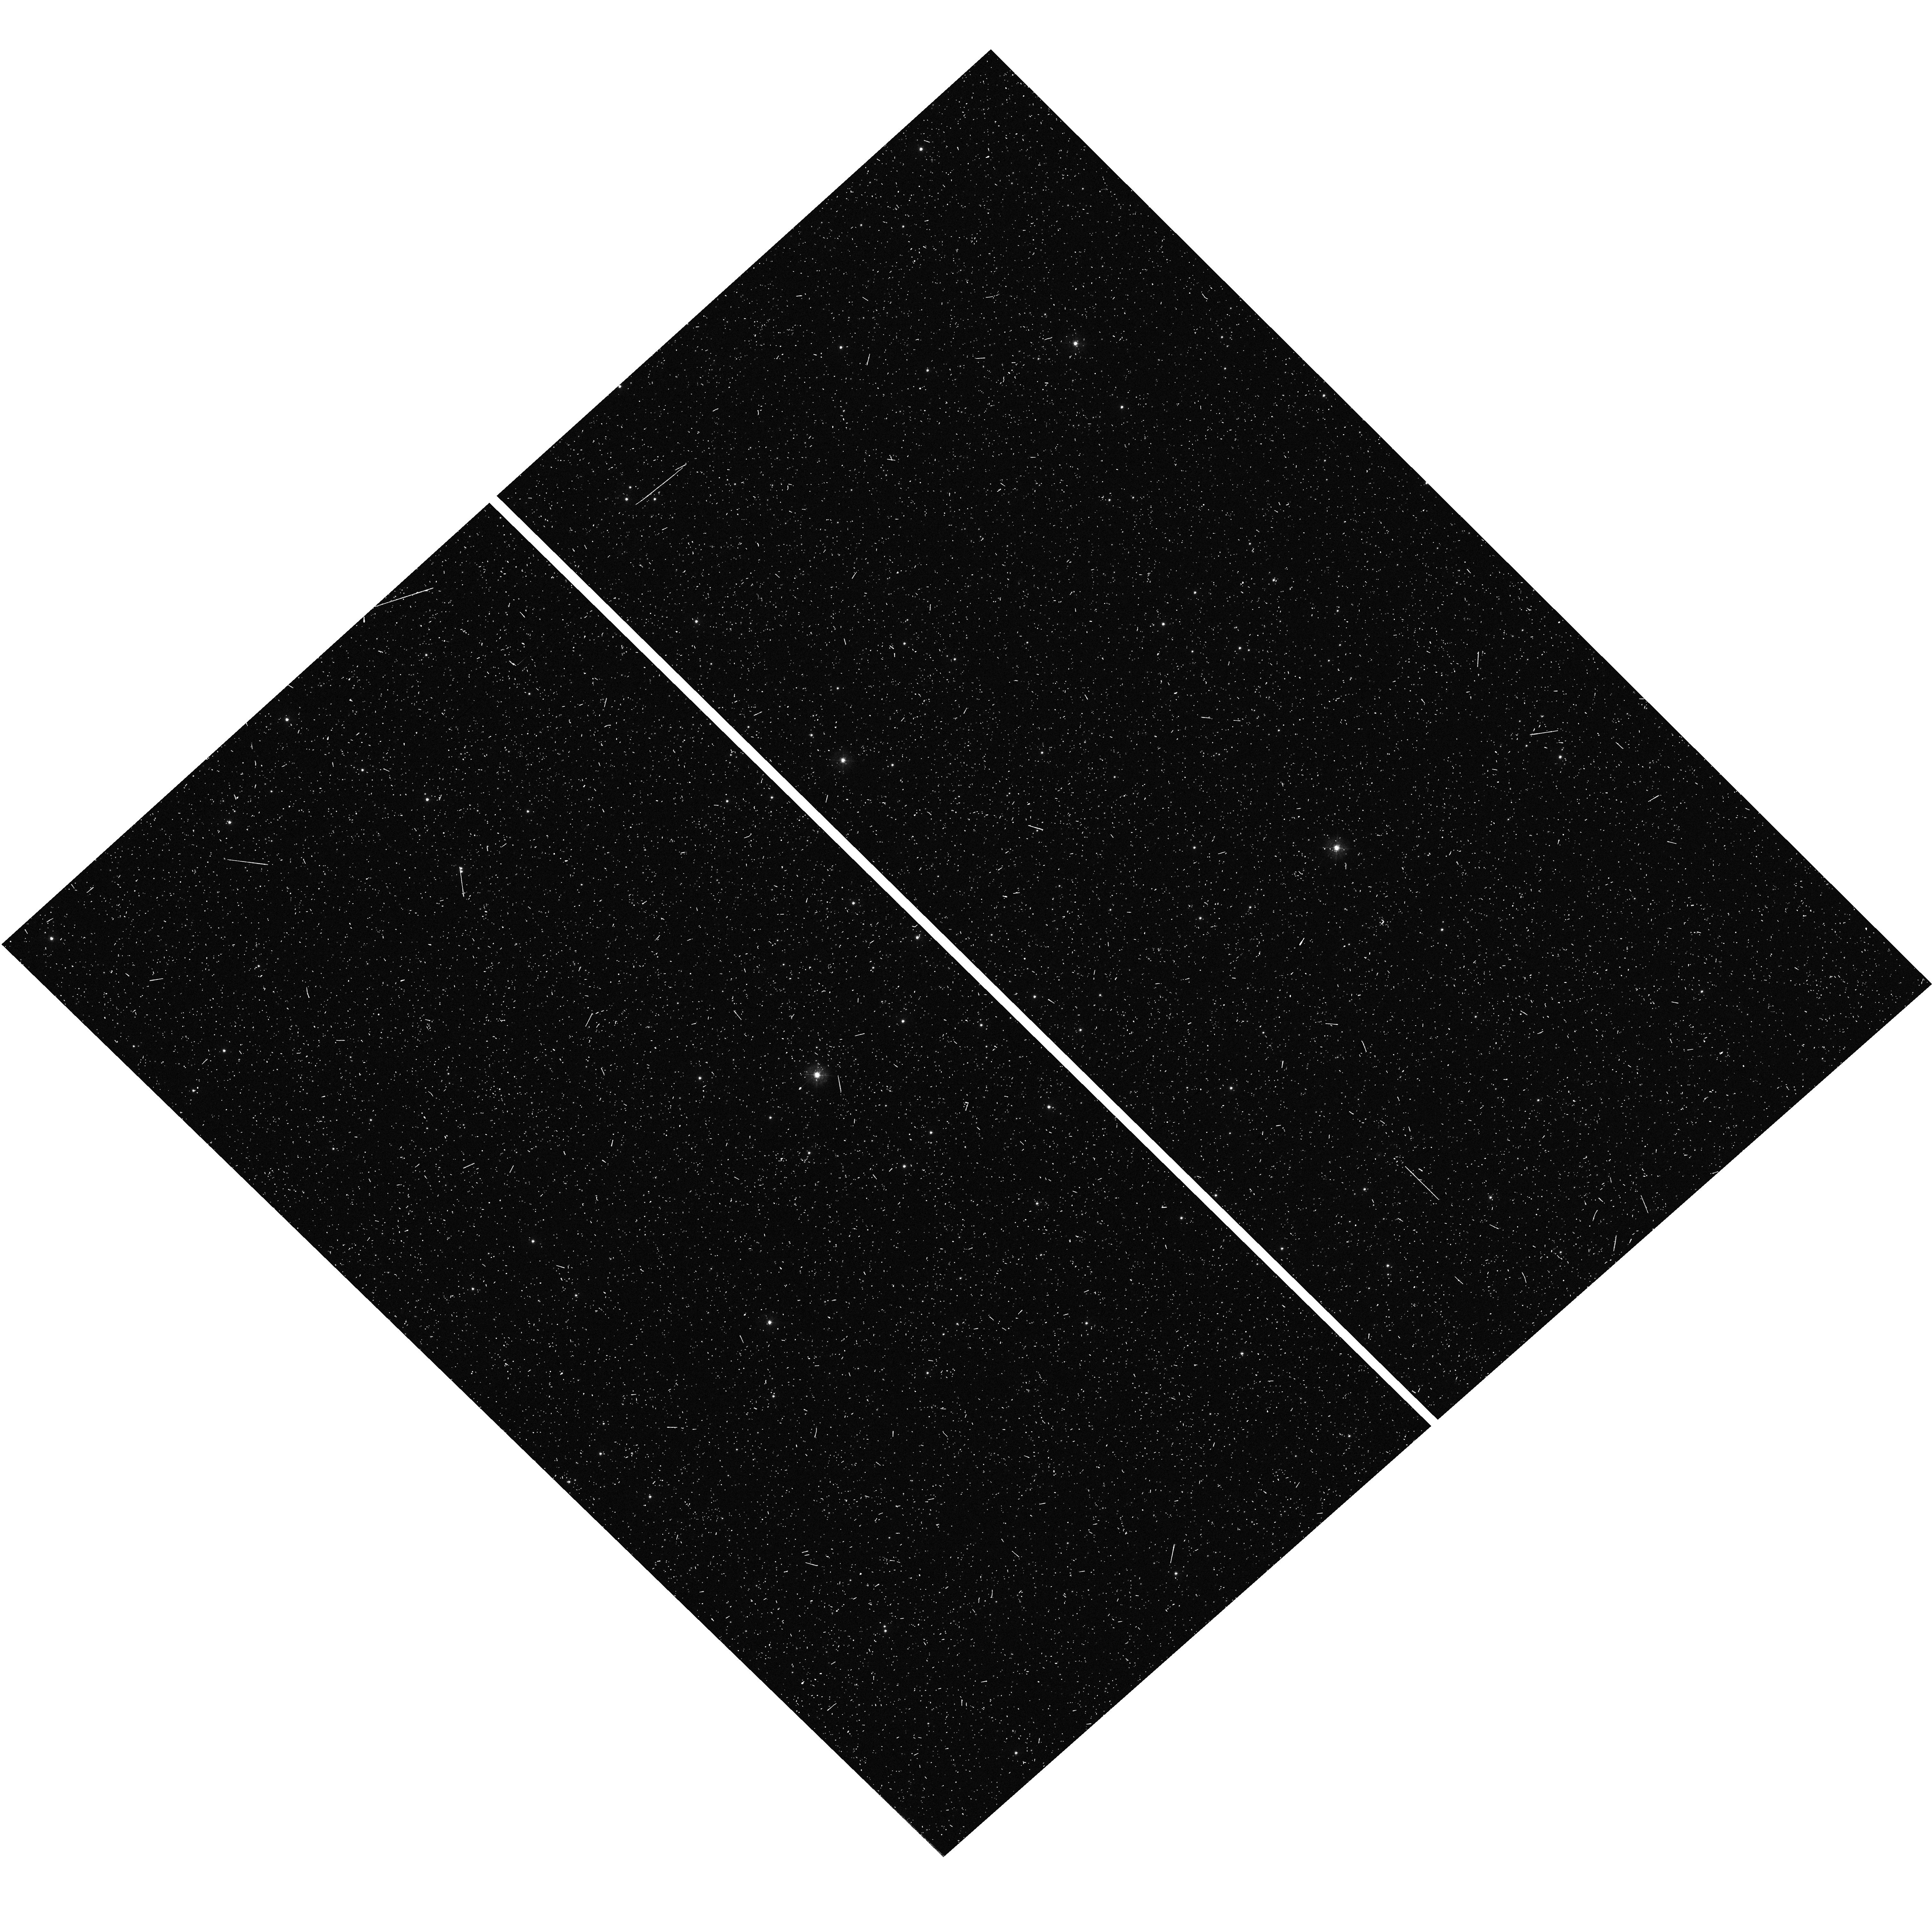
Target: CL-TERZAN-8. Instrument: WFC3/UVIS. Filter: F336W. Exposure: 13 min. Observation ID: hst_17075_53_wfc3_uvis_f336w_iey753

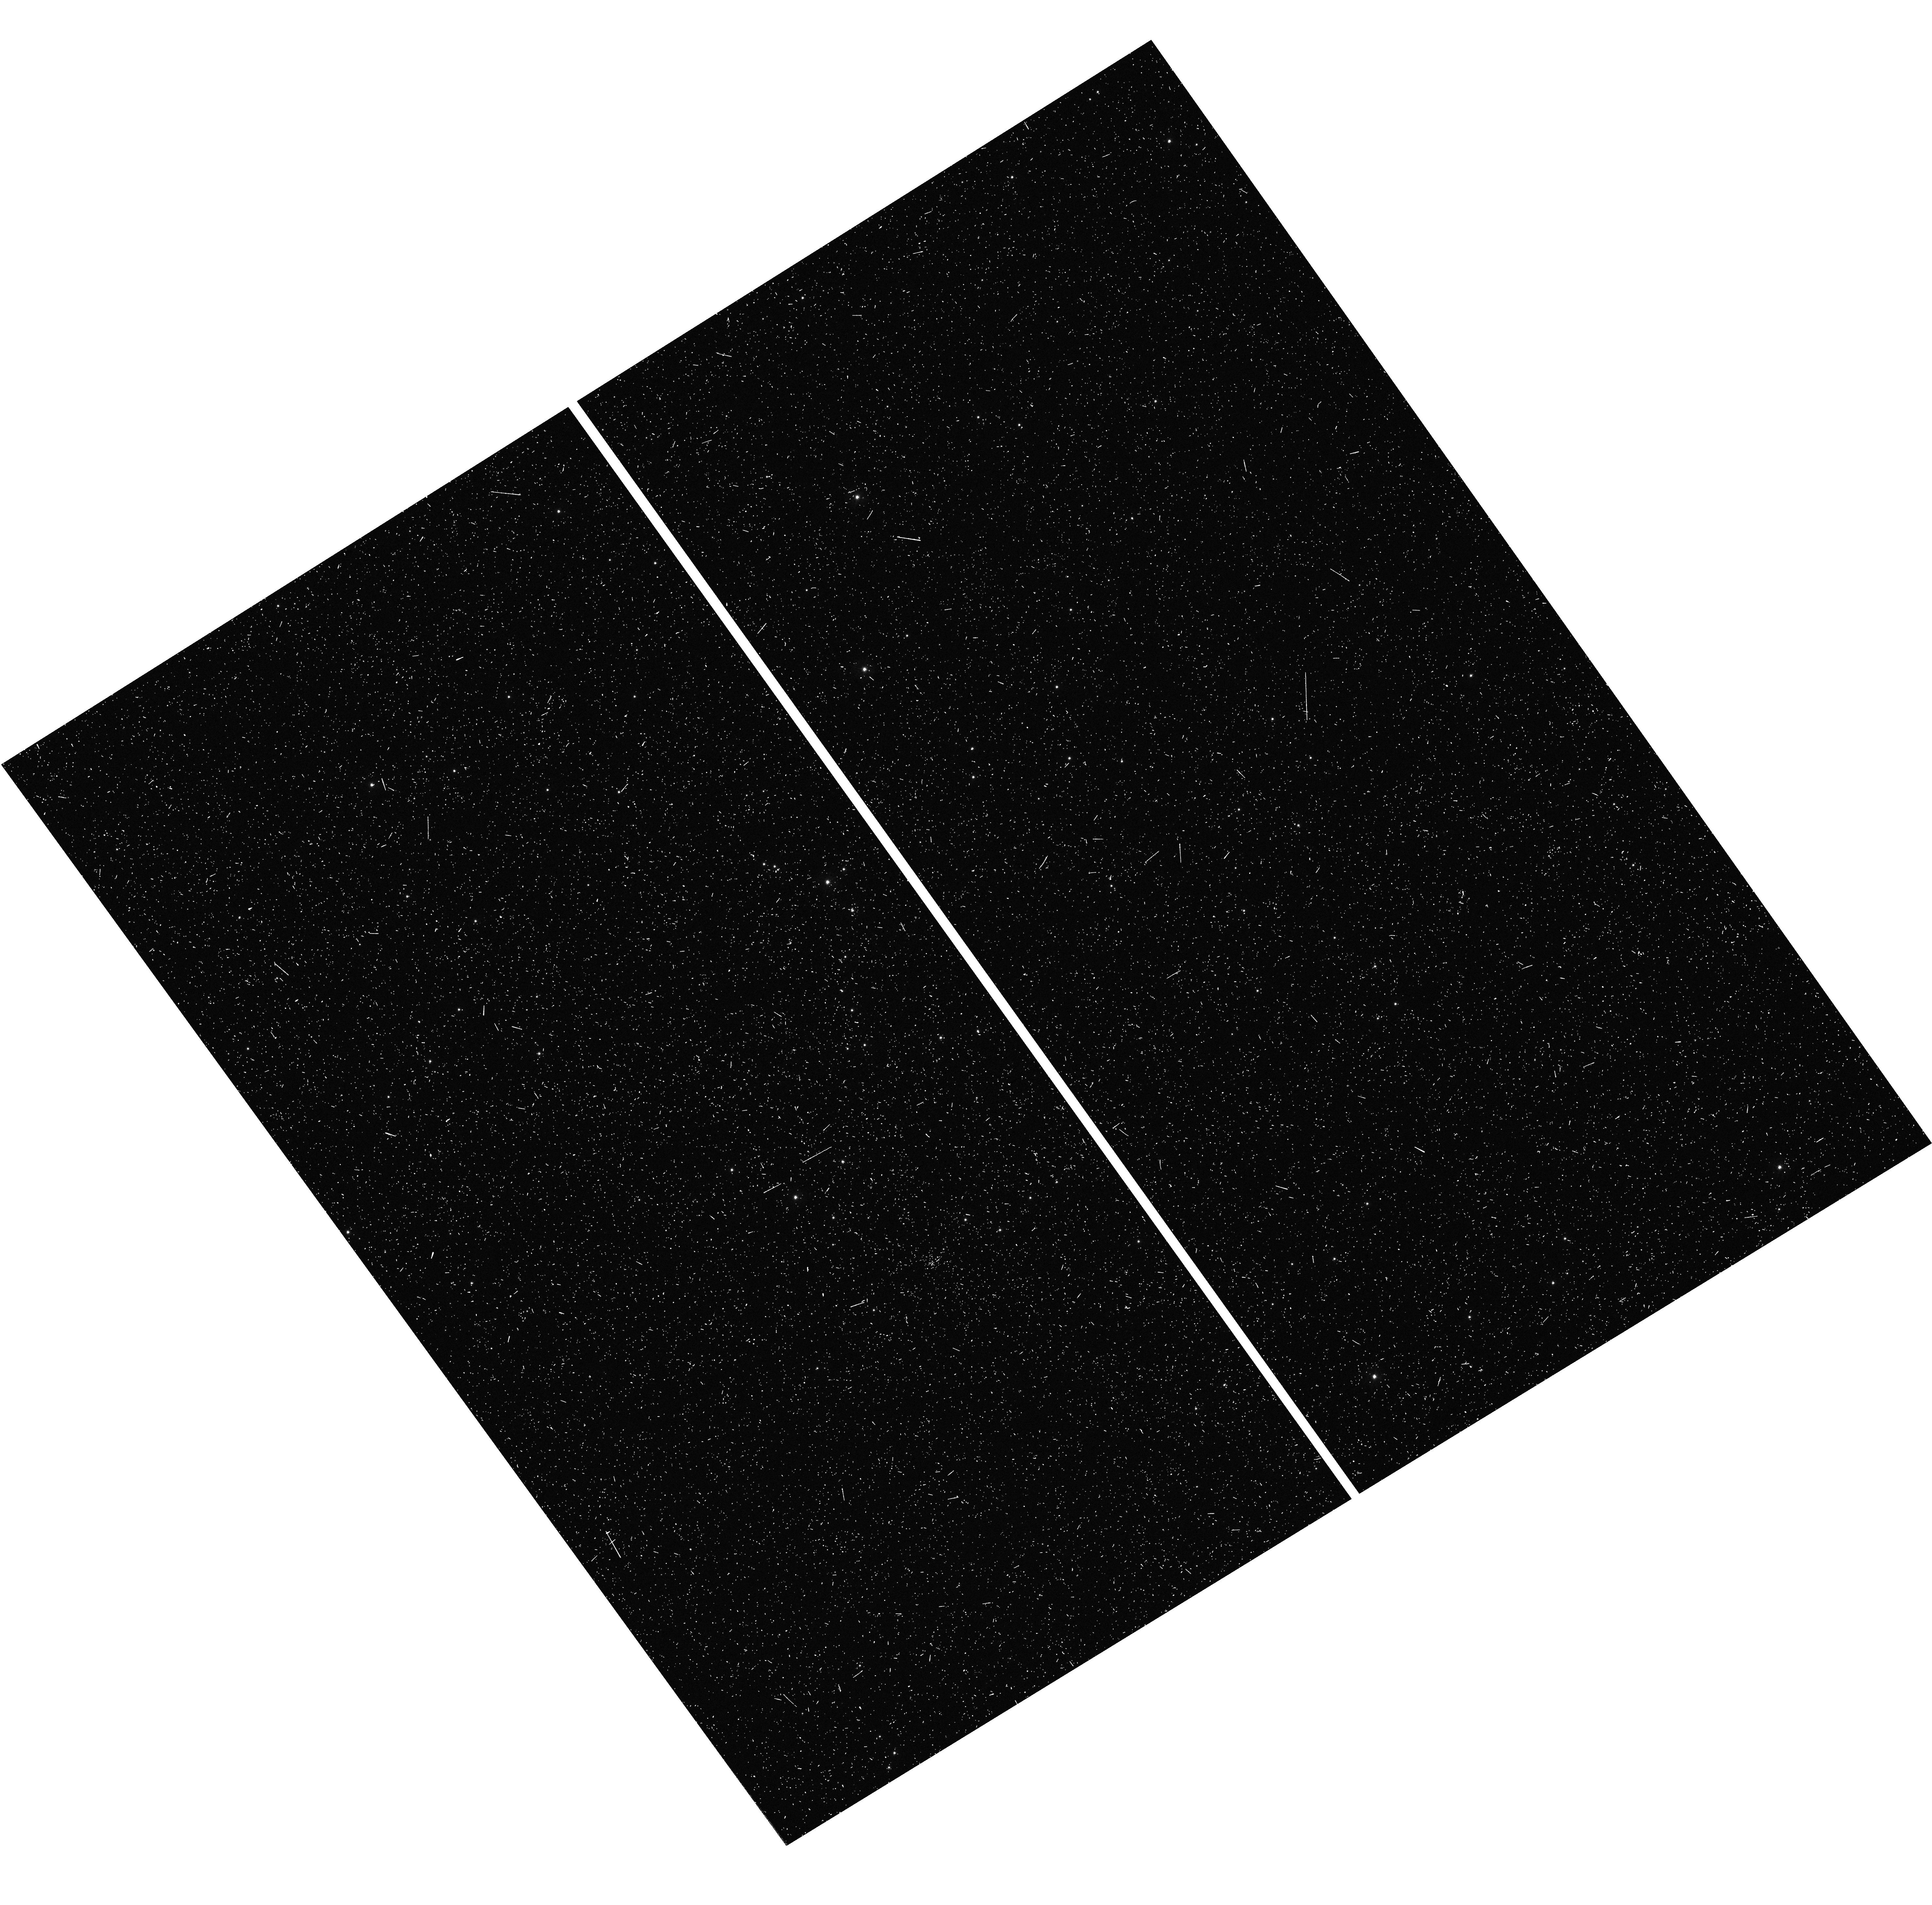
Target: CL-ARP-2. Instrument: WFC3/UVIS. Filter: F336W. Exposure: 13 min. Observation ID: hst_17075_03_wfc3_uvis_f336w_iey703

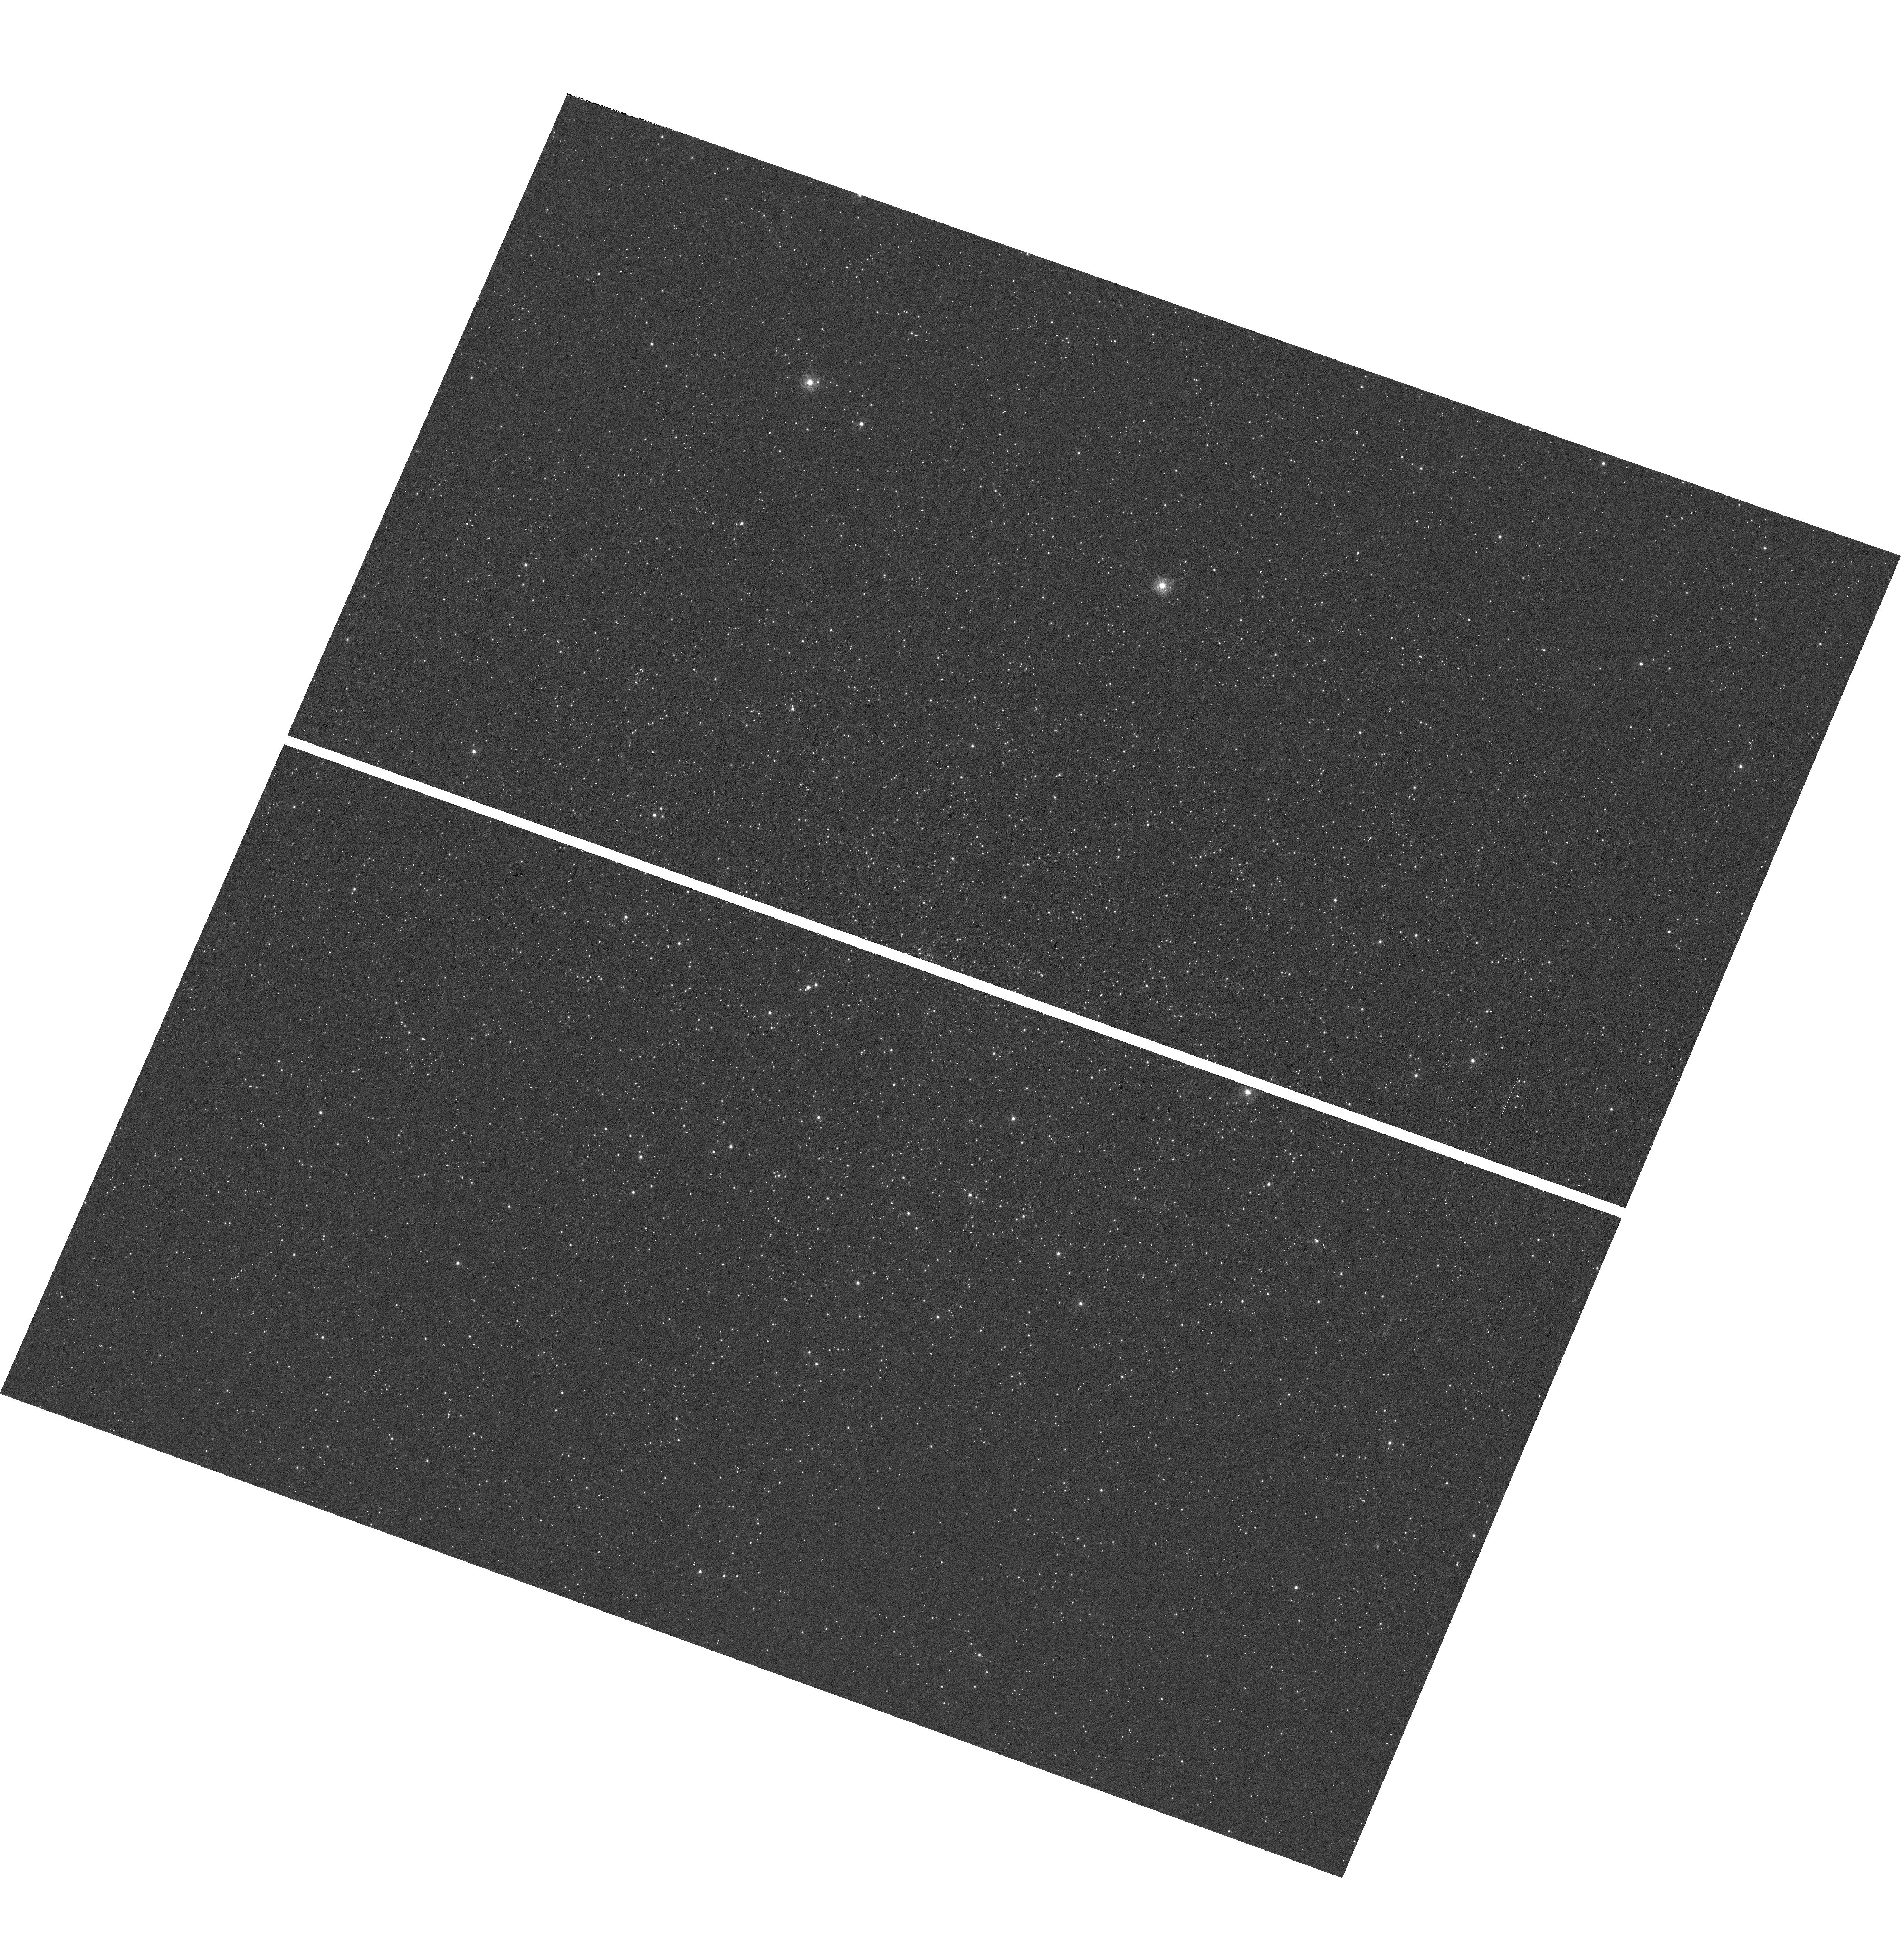
Target: C-1235-509. Instrument: WFC3/UVIS. Filter: F275W. Exposure: 47 min. Observation ID: hst_17075_31_wfc3_uvis_f275w_iey731

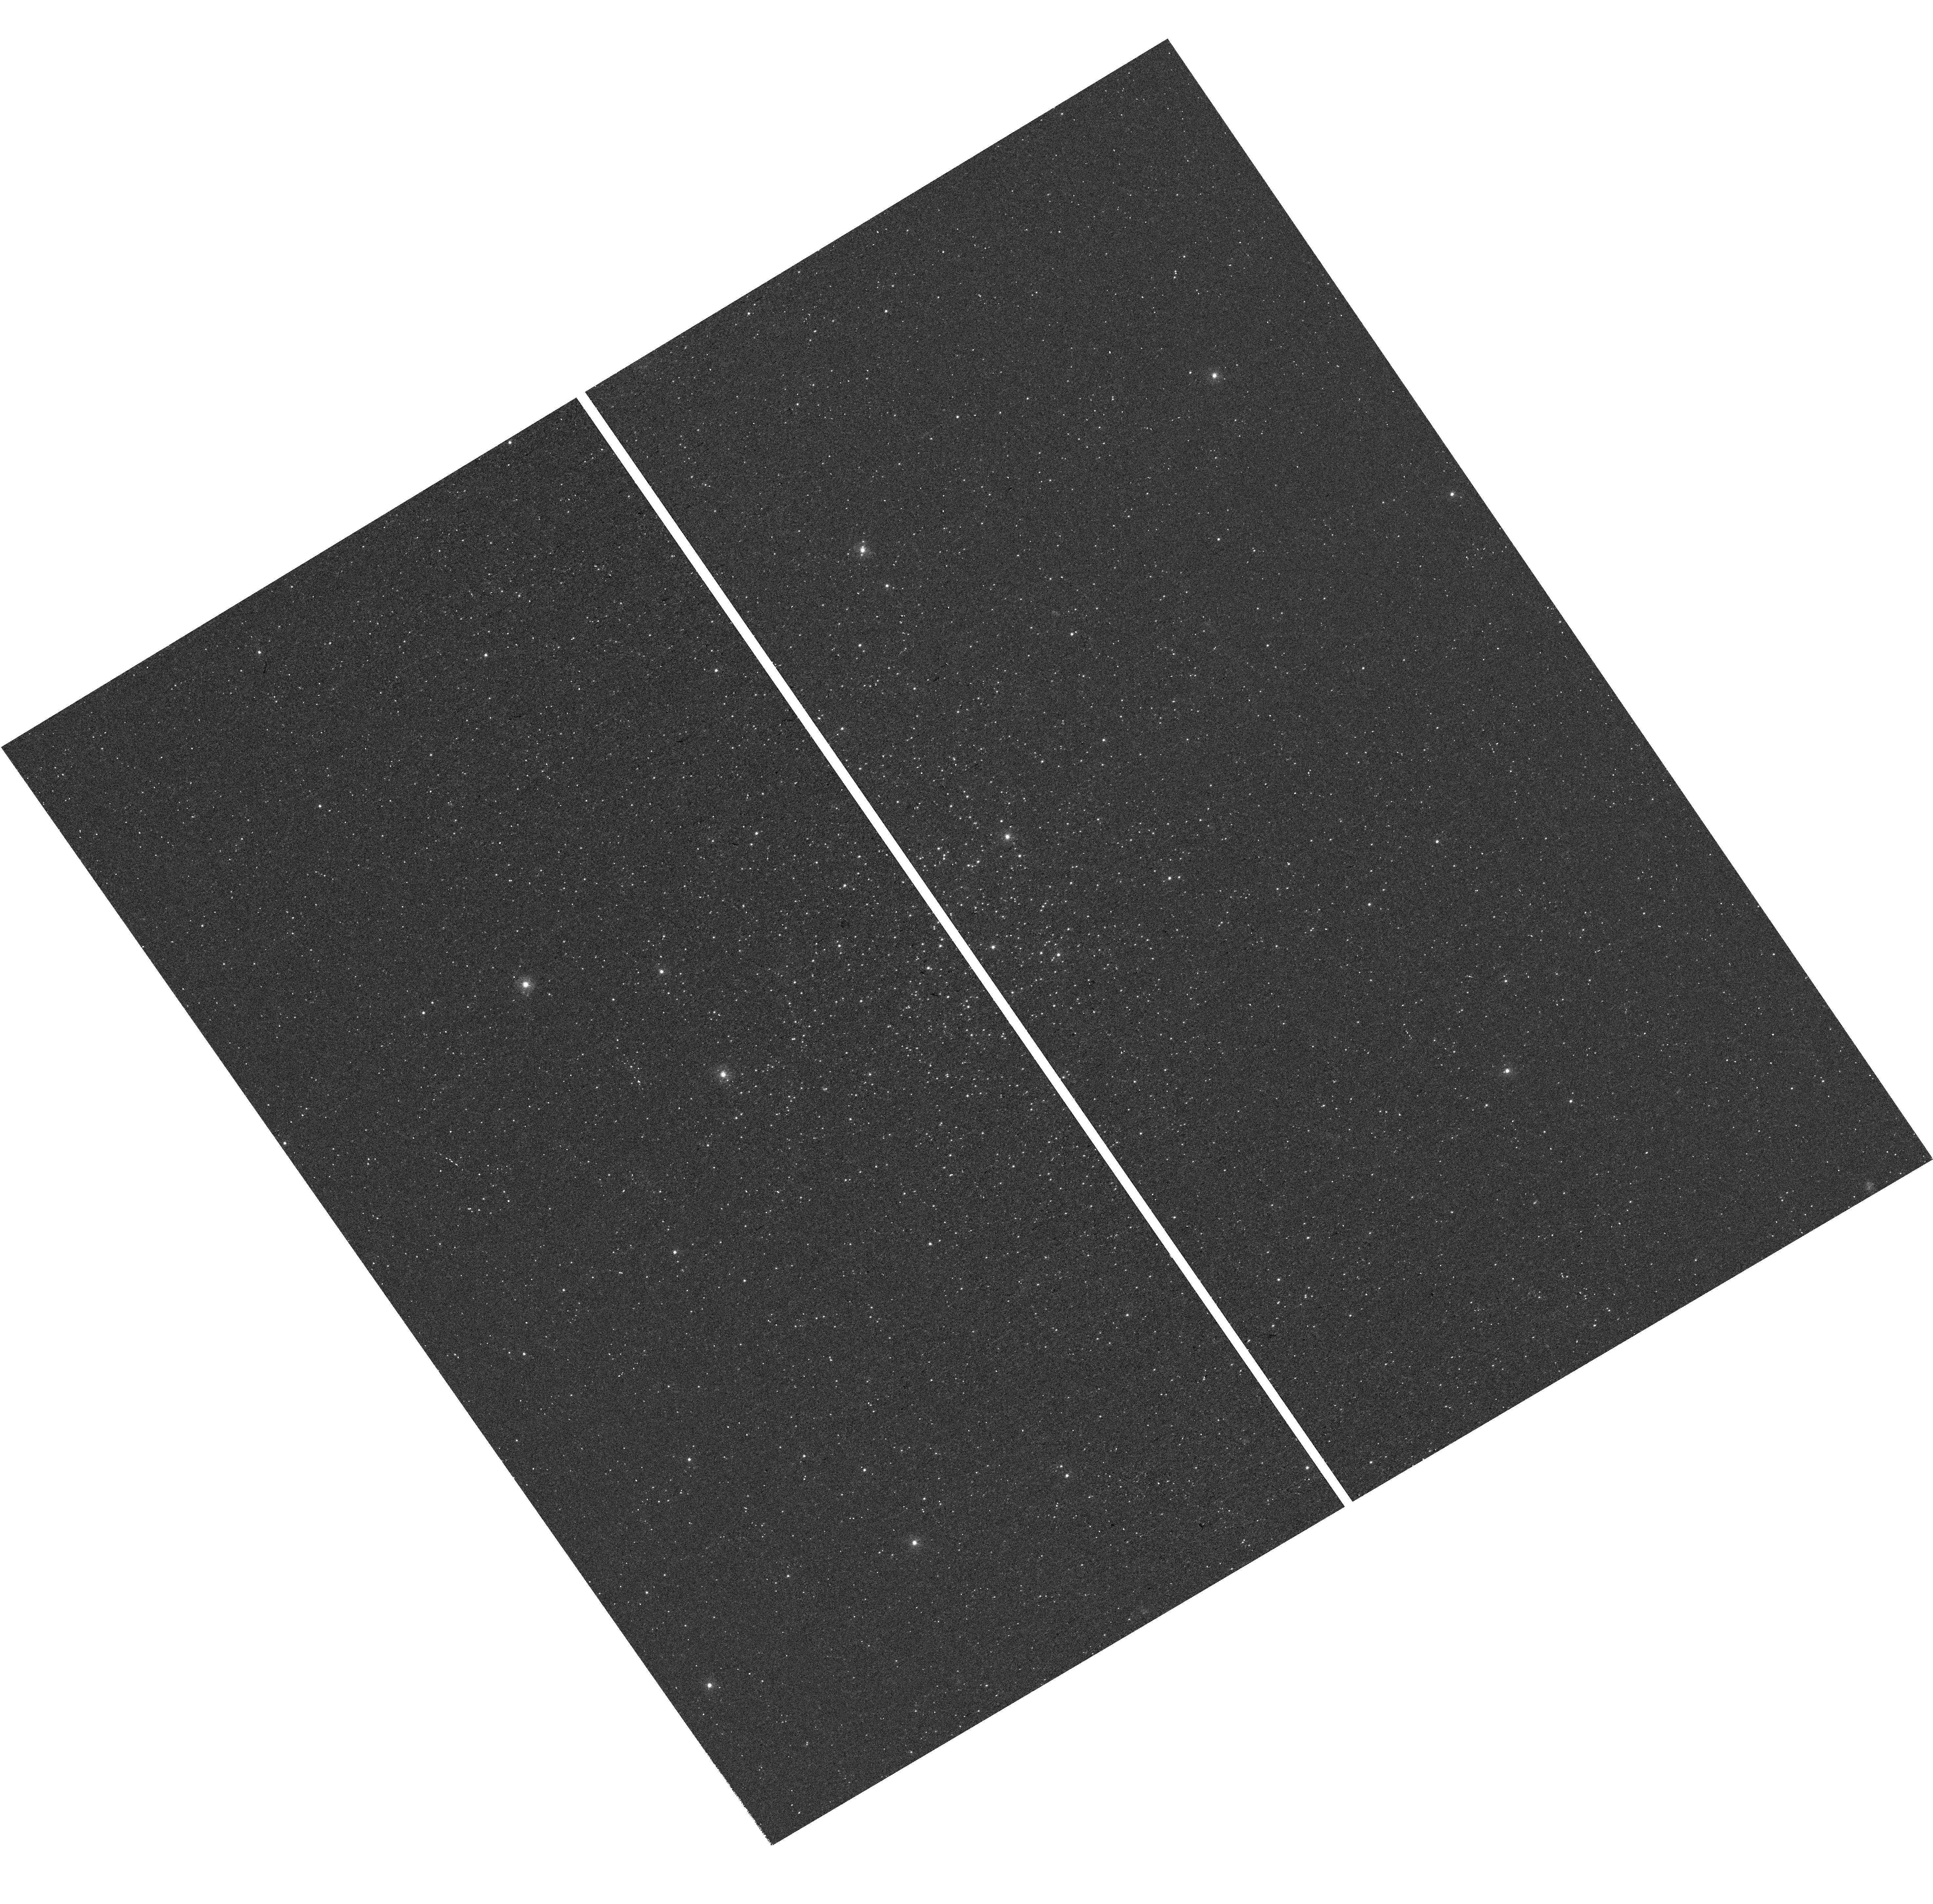
Target: CL-TERZAN-7. Instrument: WFC3/UVIS. Filter: F275W. Exposure: 44 min. Observation ID: hst_17075_42_wfc3_uvis_f275w_iey742

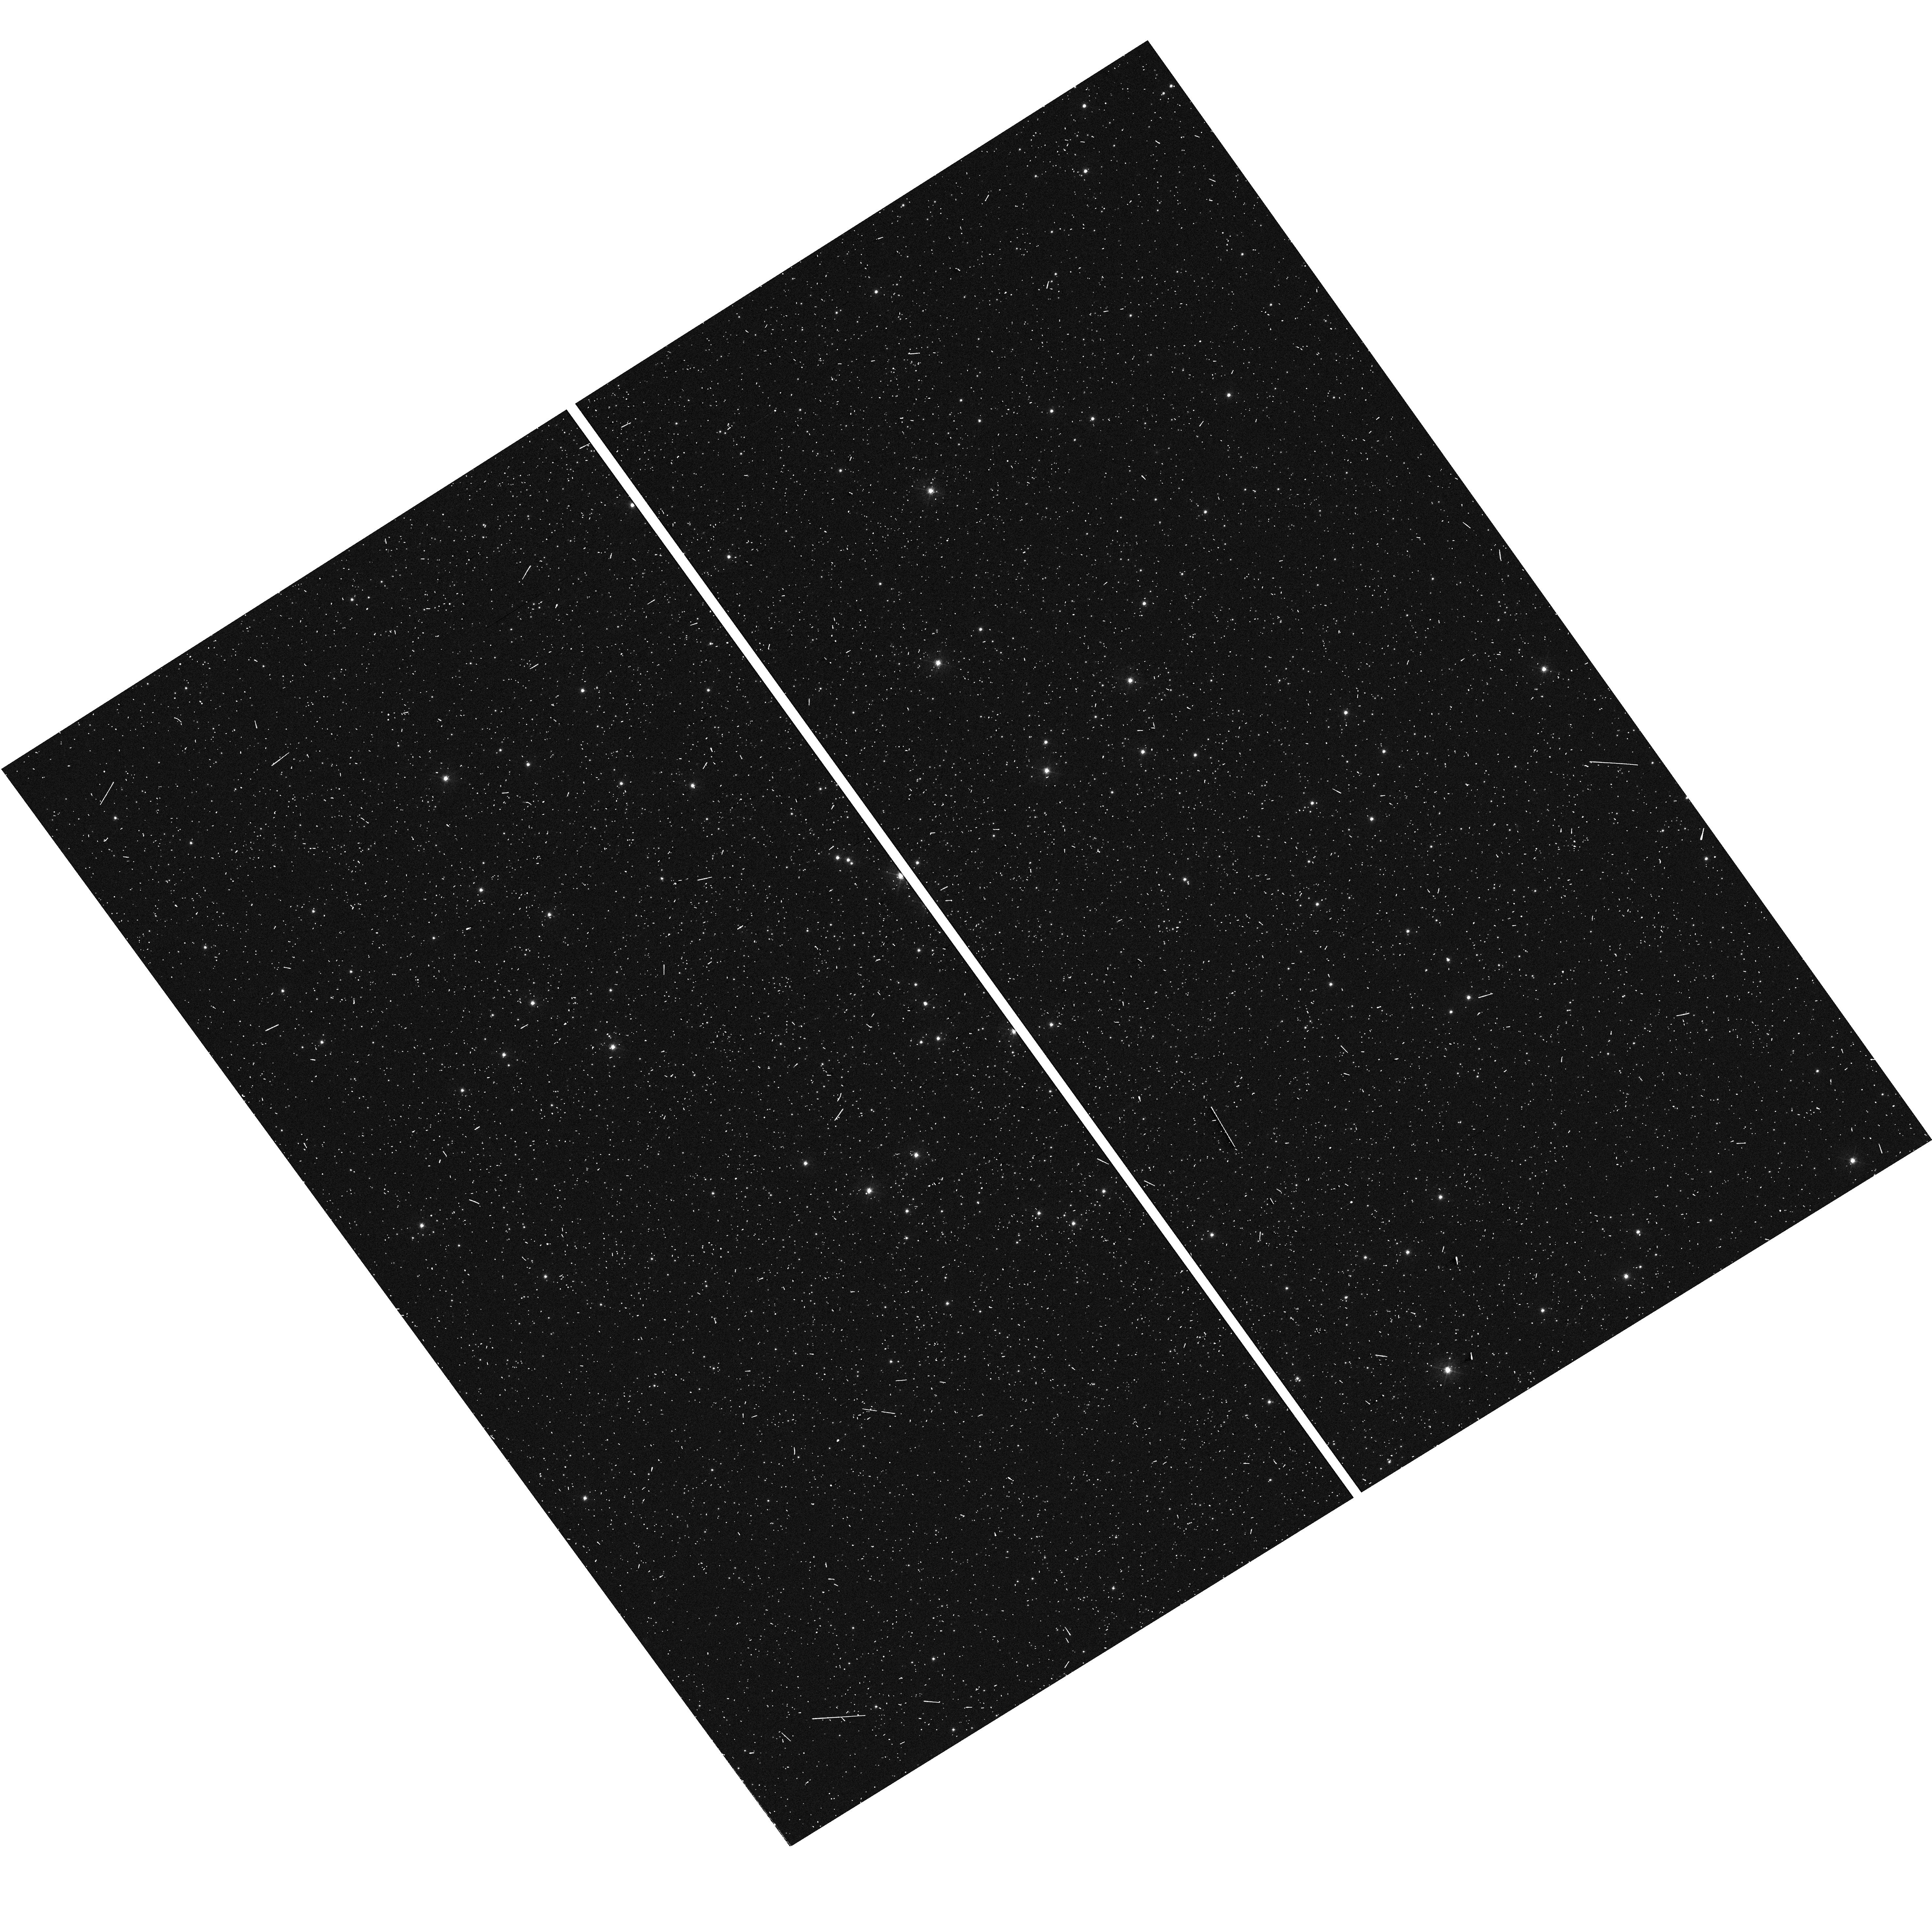
Target: CL-ARP-2. Instrument: WFC3/UVIS. Filter: F438W. Exposure: 6 min. Observation ID: hst_17075_08_wfc3_uvis_f438w_iey708

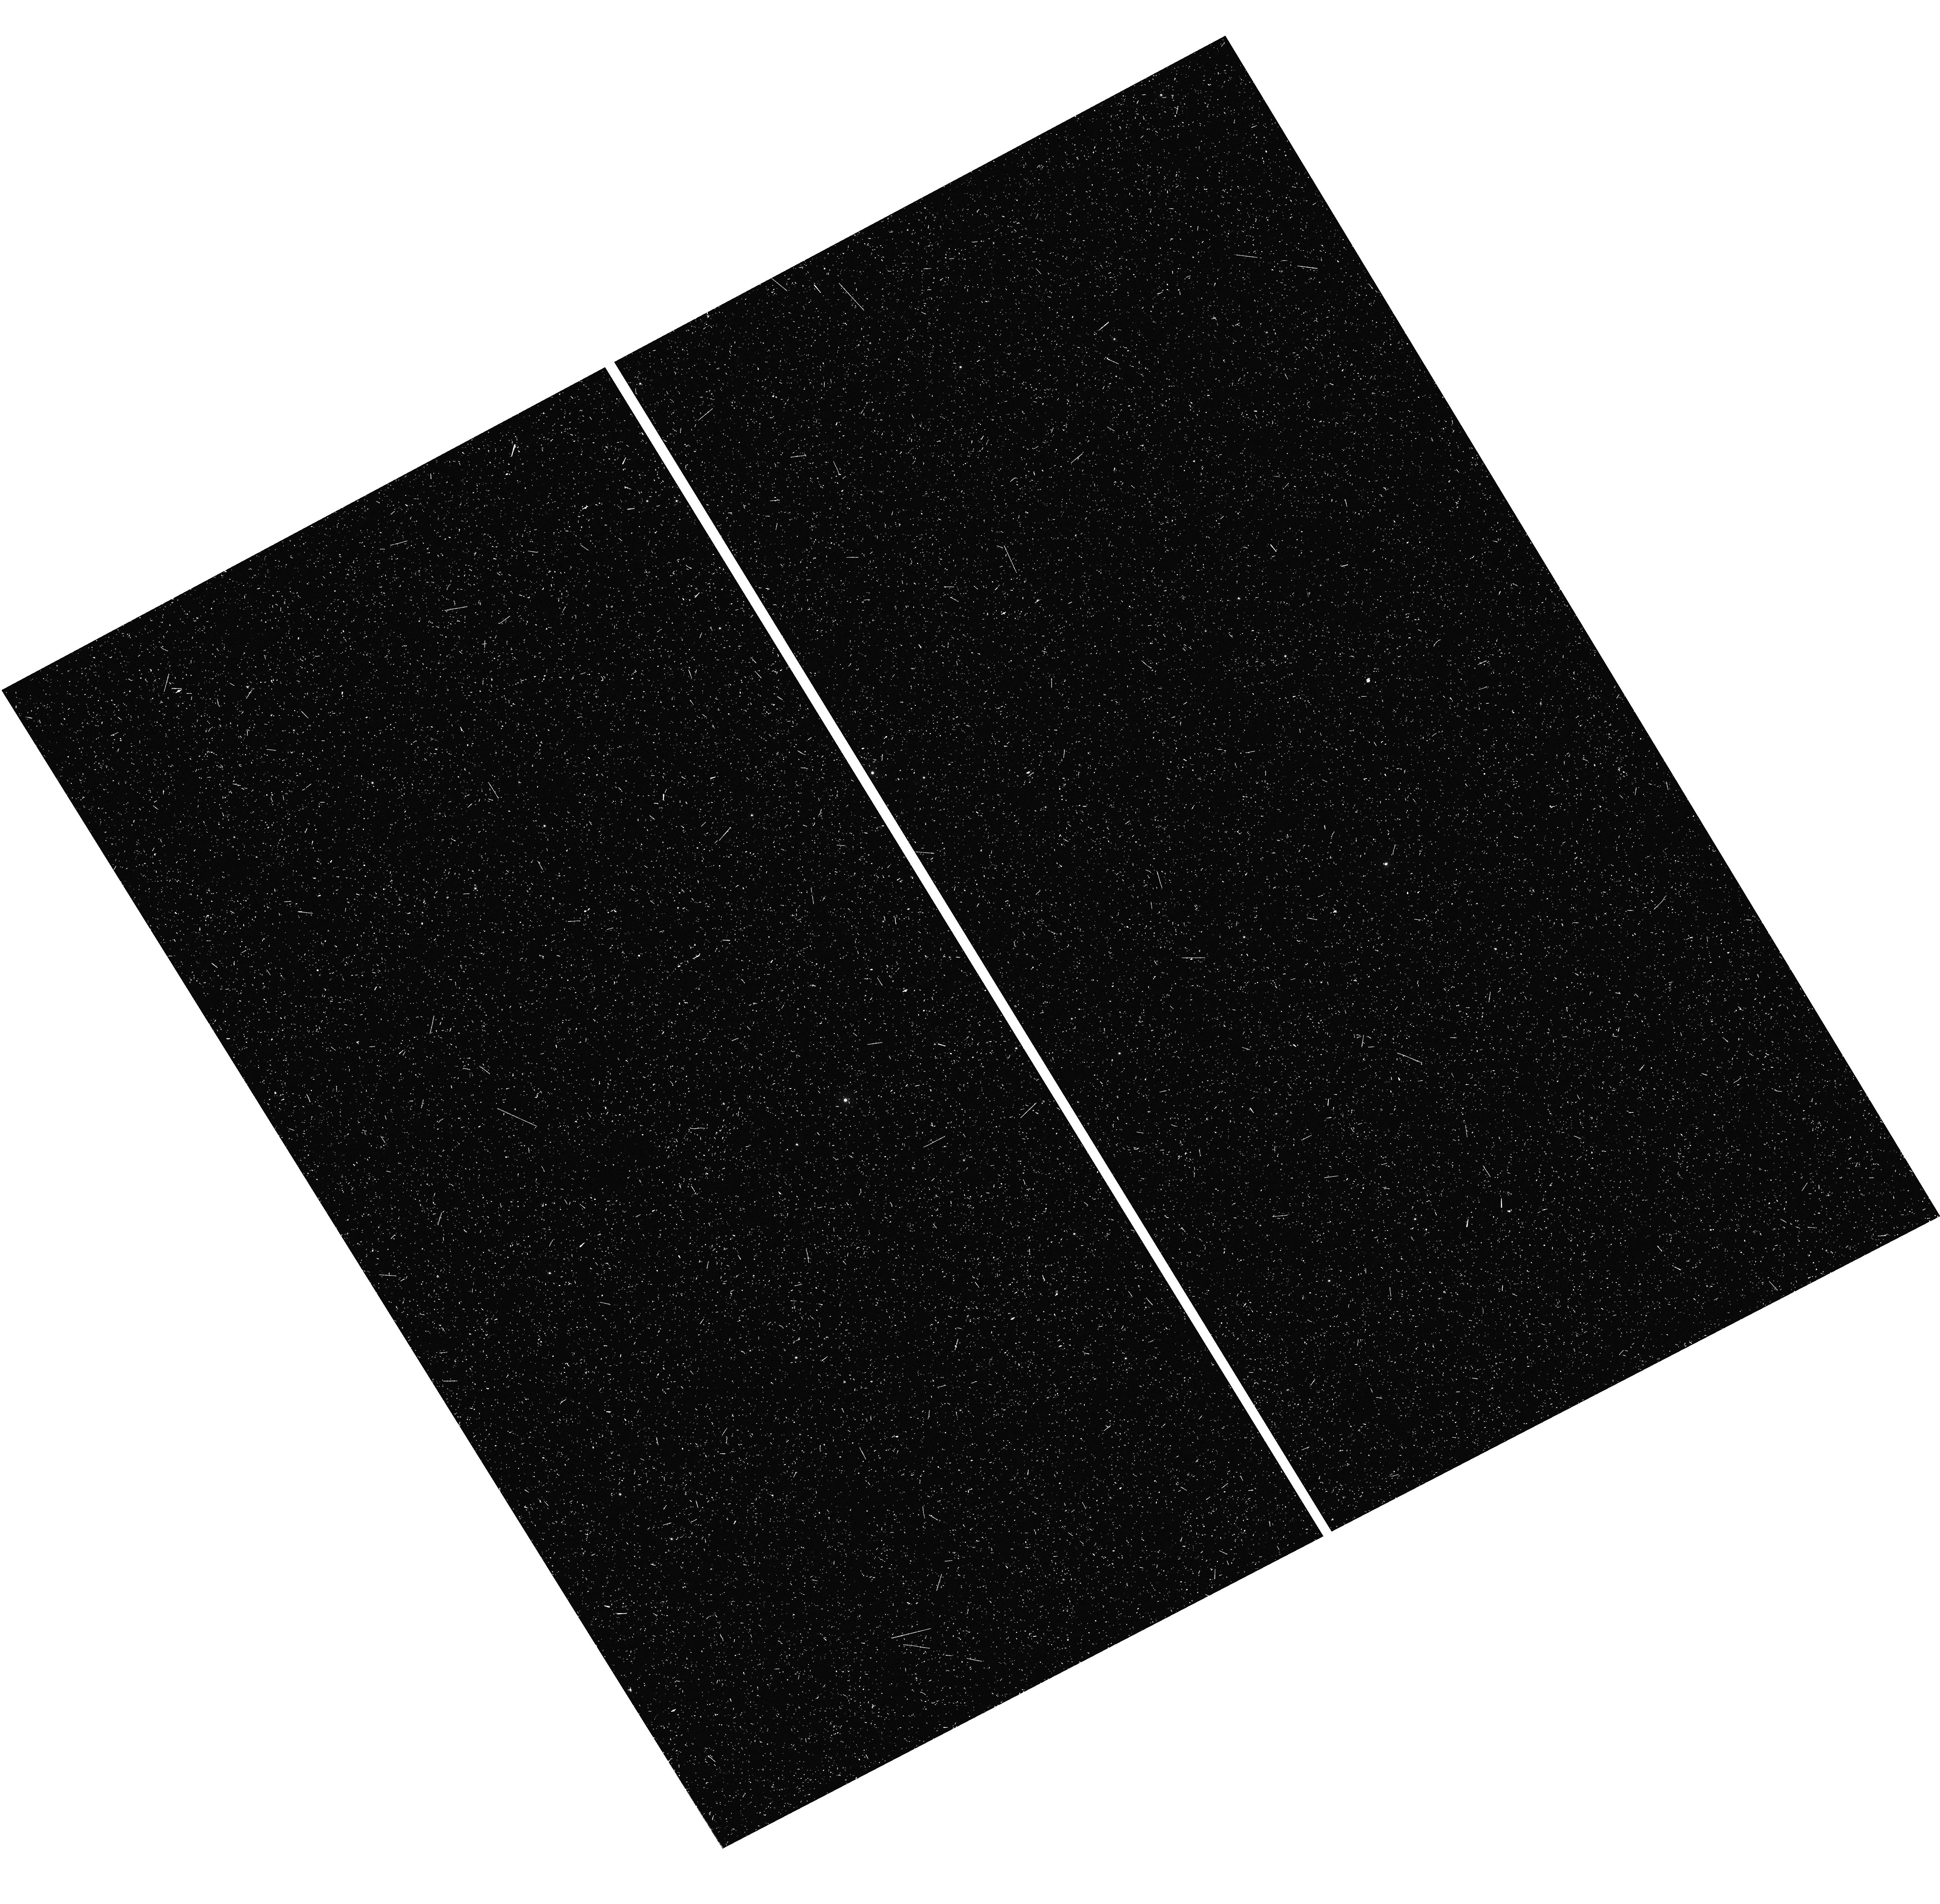
Target: CL-TERZAN-8. Instrument: WFC3/UVIS. Filter: F275W. Exposure: 22 min. Observation ID: hst_17075_52_wfc3_uvis_f275w_iey752

Characterization of internal chemical spread in outer halo globular clusters (PI: Lagioia, E. P.)

Chemical spread of light elements and helium among stars, known as multiple stellar populations (MPs), is a common feature of old Galactic Globular Clusters (GCs). MPs are not observed among field stars, thus suggesting that their formation is bound to specific conditions of the pristine GC environment. However, the existence of GCs with no hint of the presence of MPs, dubbed simple population (SP) clusters represents a challenging conundrum for the theoretical models that seek to explain the origin of MPs. Despite their special characteristics, none of these GCs has been thoroughly analyzed in terms of internal chemical variations. The present project proposes the photometric characterization of a selection of four candidate SP GCs. We aim at understanding why MPs did not form in these systems and the role of environment of MP formation. This is a necessary step for an exhaustive comprehension of the origin of the MP phenomenon and the impact that GCs have had on the formation of the Galactic halo.